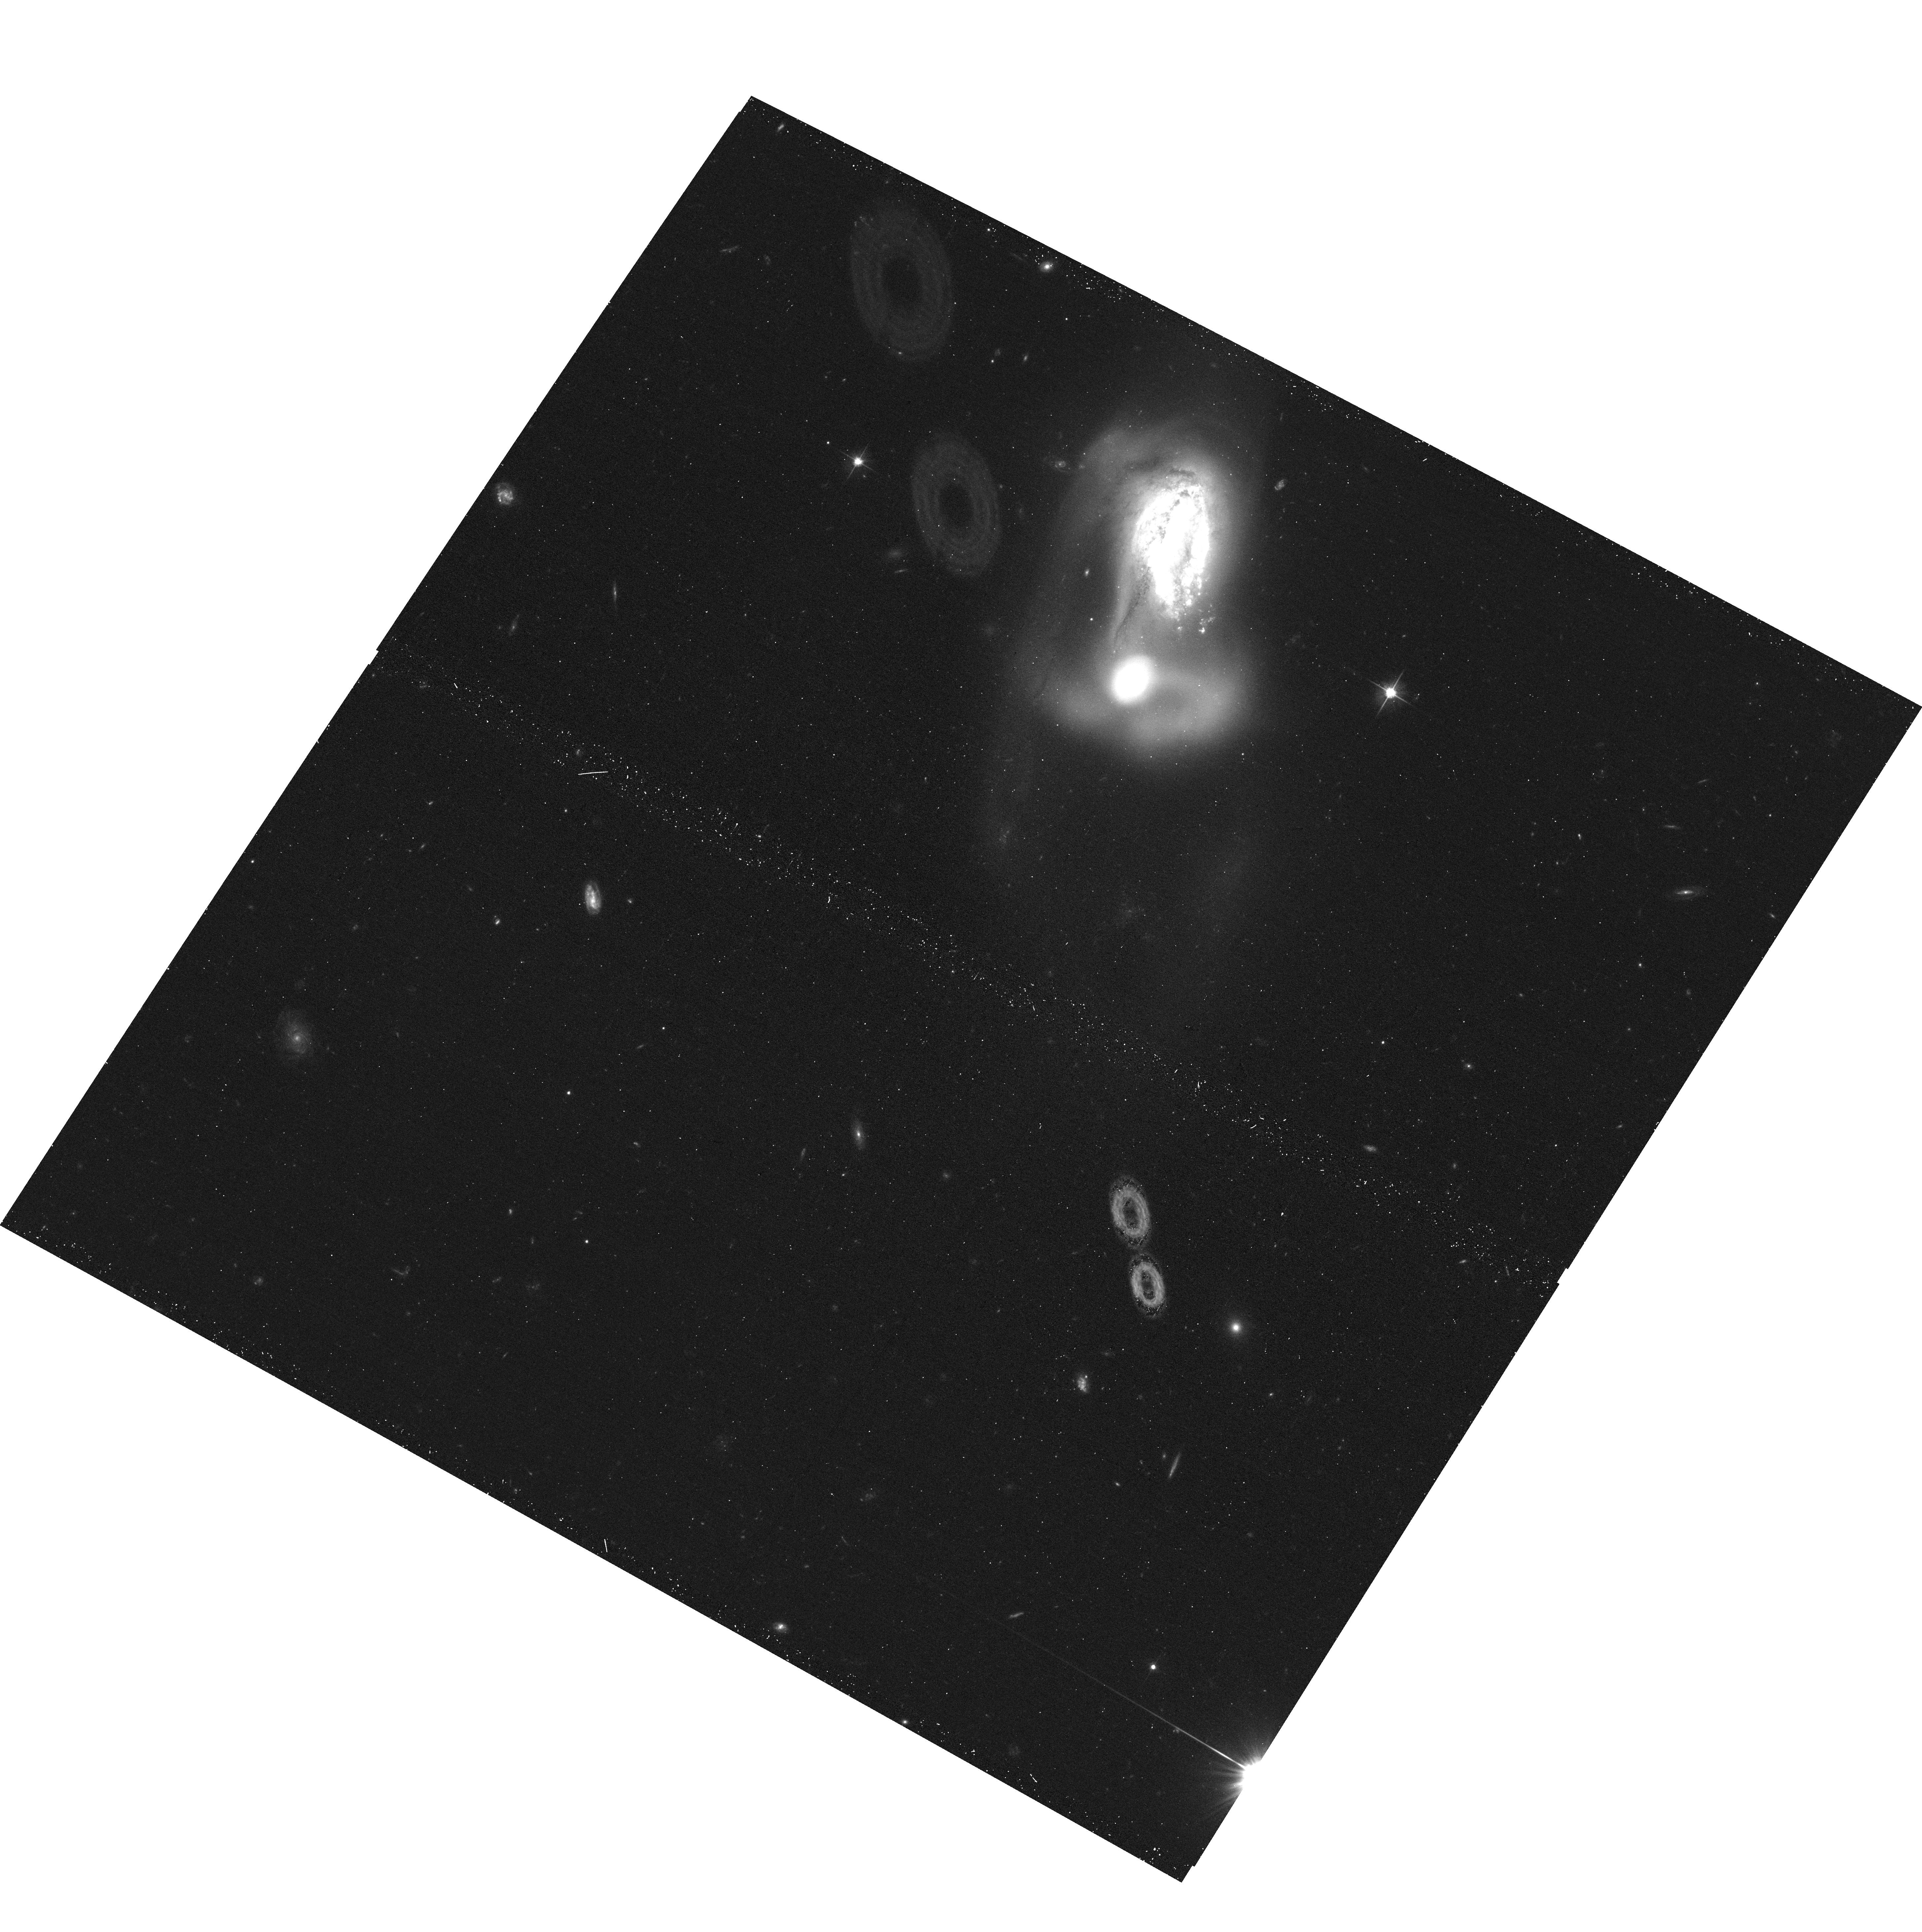
Target: ARP-MADORE0223-403. Instrument: ACS/WFC. Filter: F606W. Exposure: 13 min. Observation ID: hst_15446_2t_acs_wfc_f606w_jdrz2t

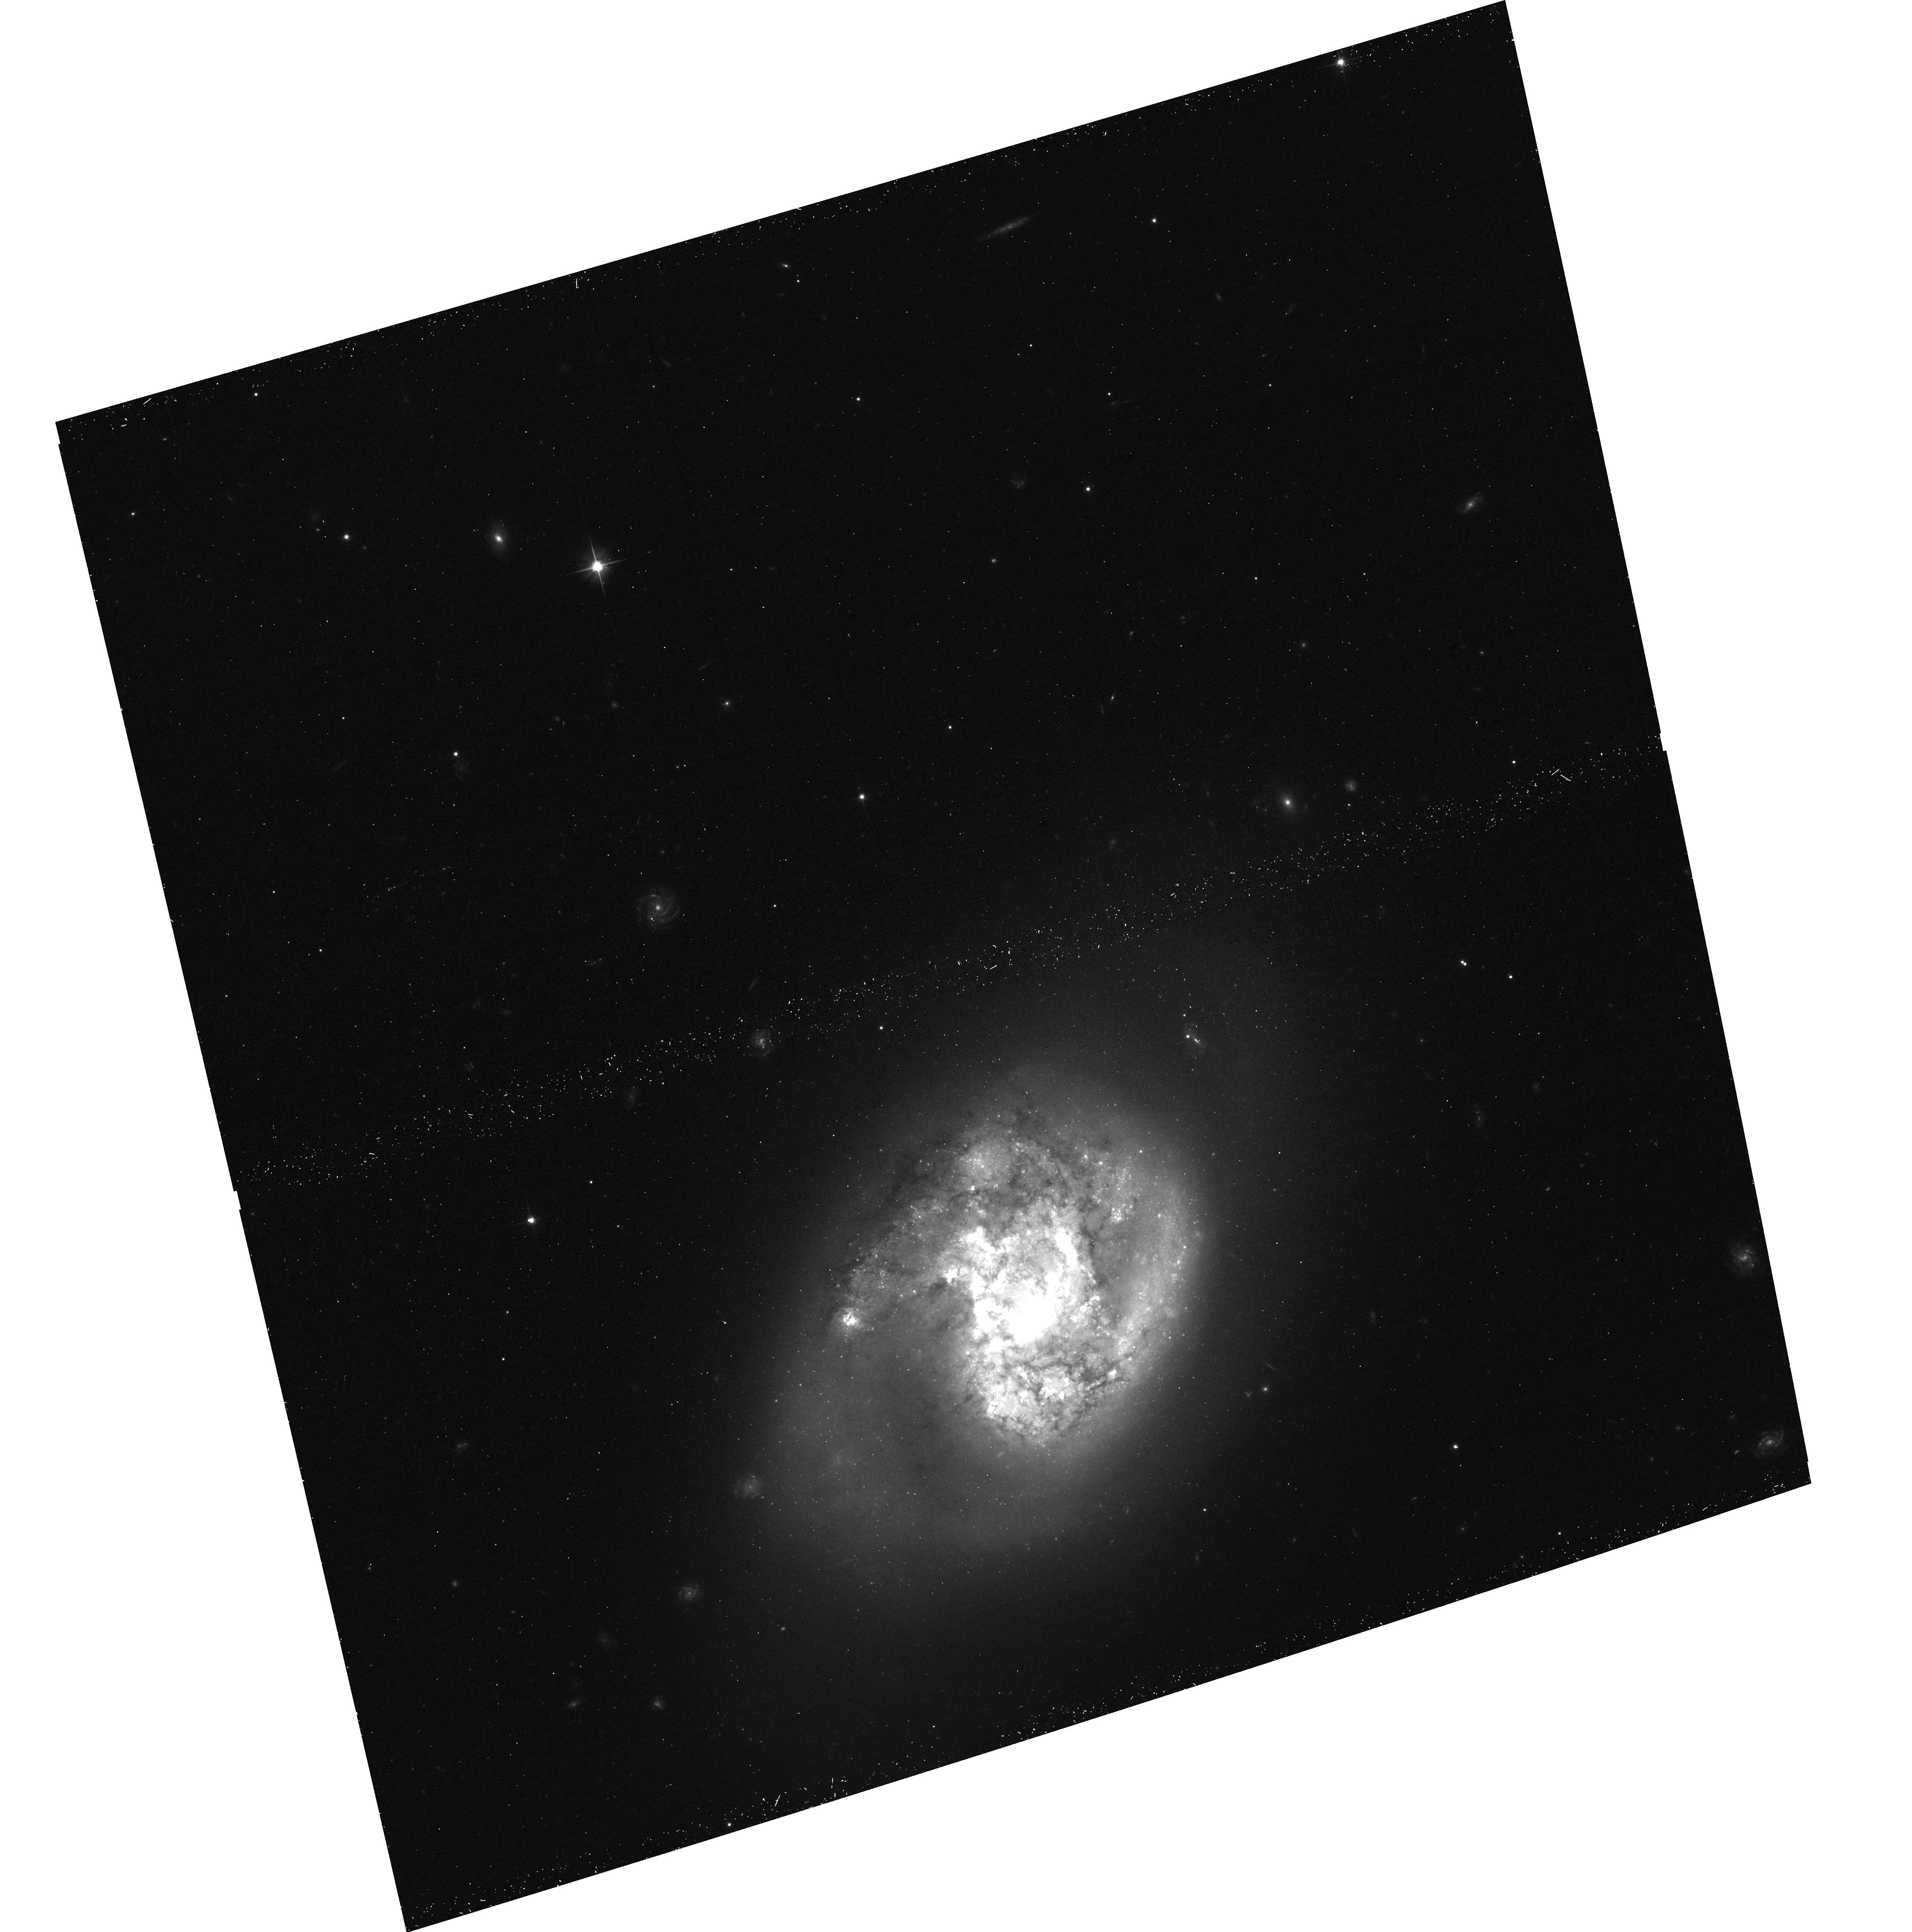
Target: ARP49. Instrument: ACS/WFC. Filter: F606W. Exposure: 13 min. Observation ID: hst_15446_0o_acs_wfc_f606w_jdrz0o

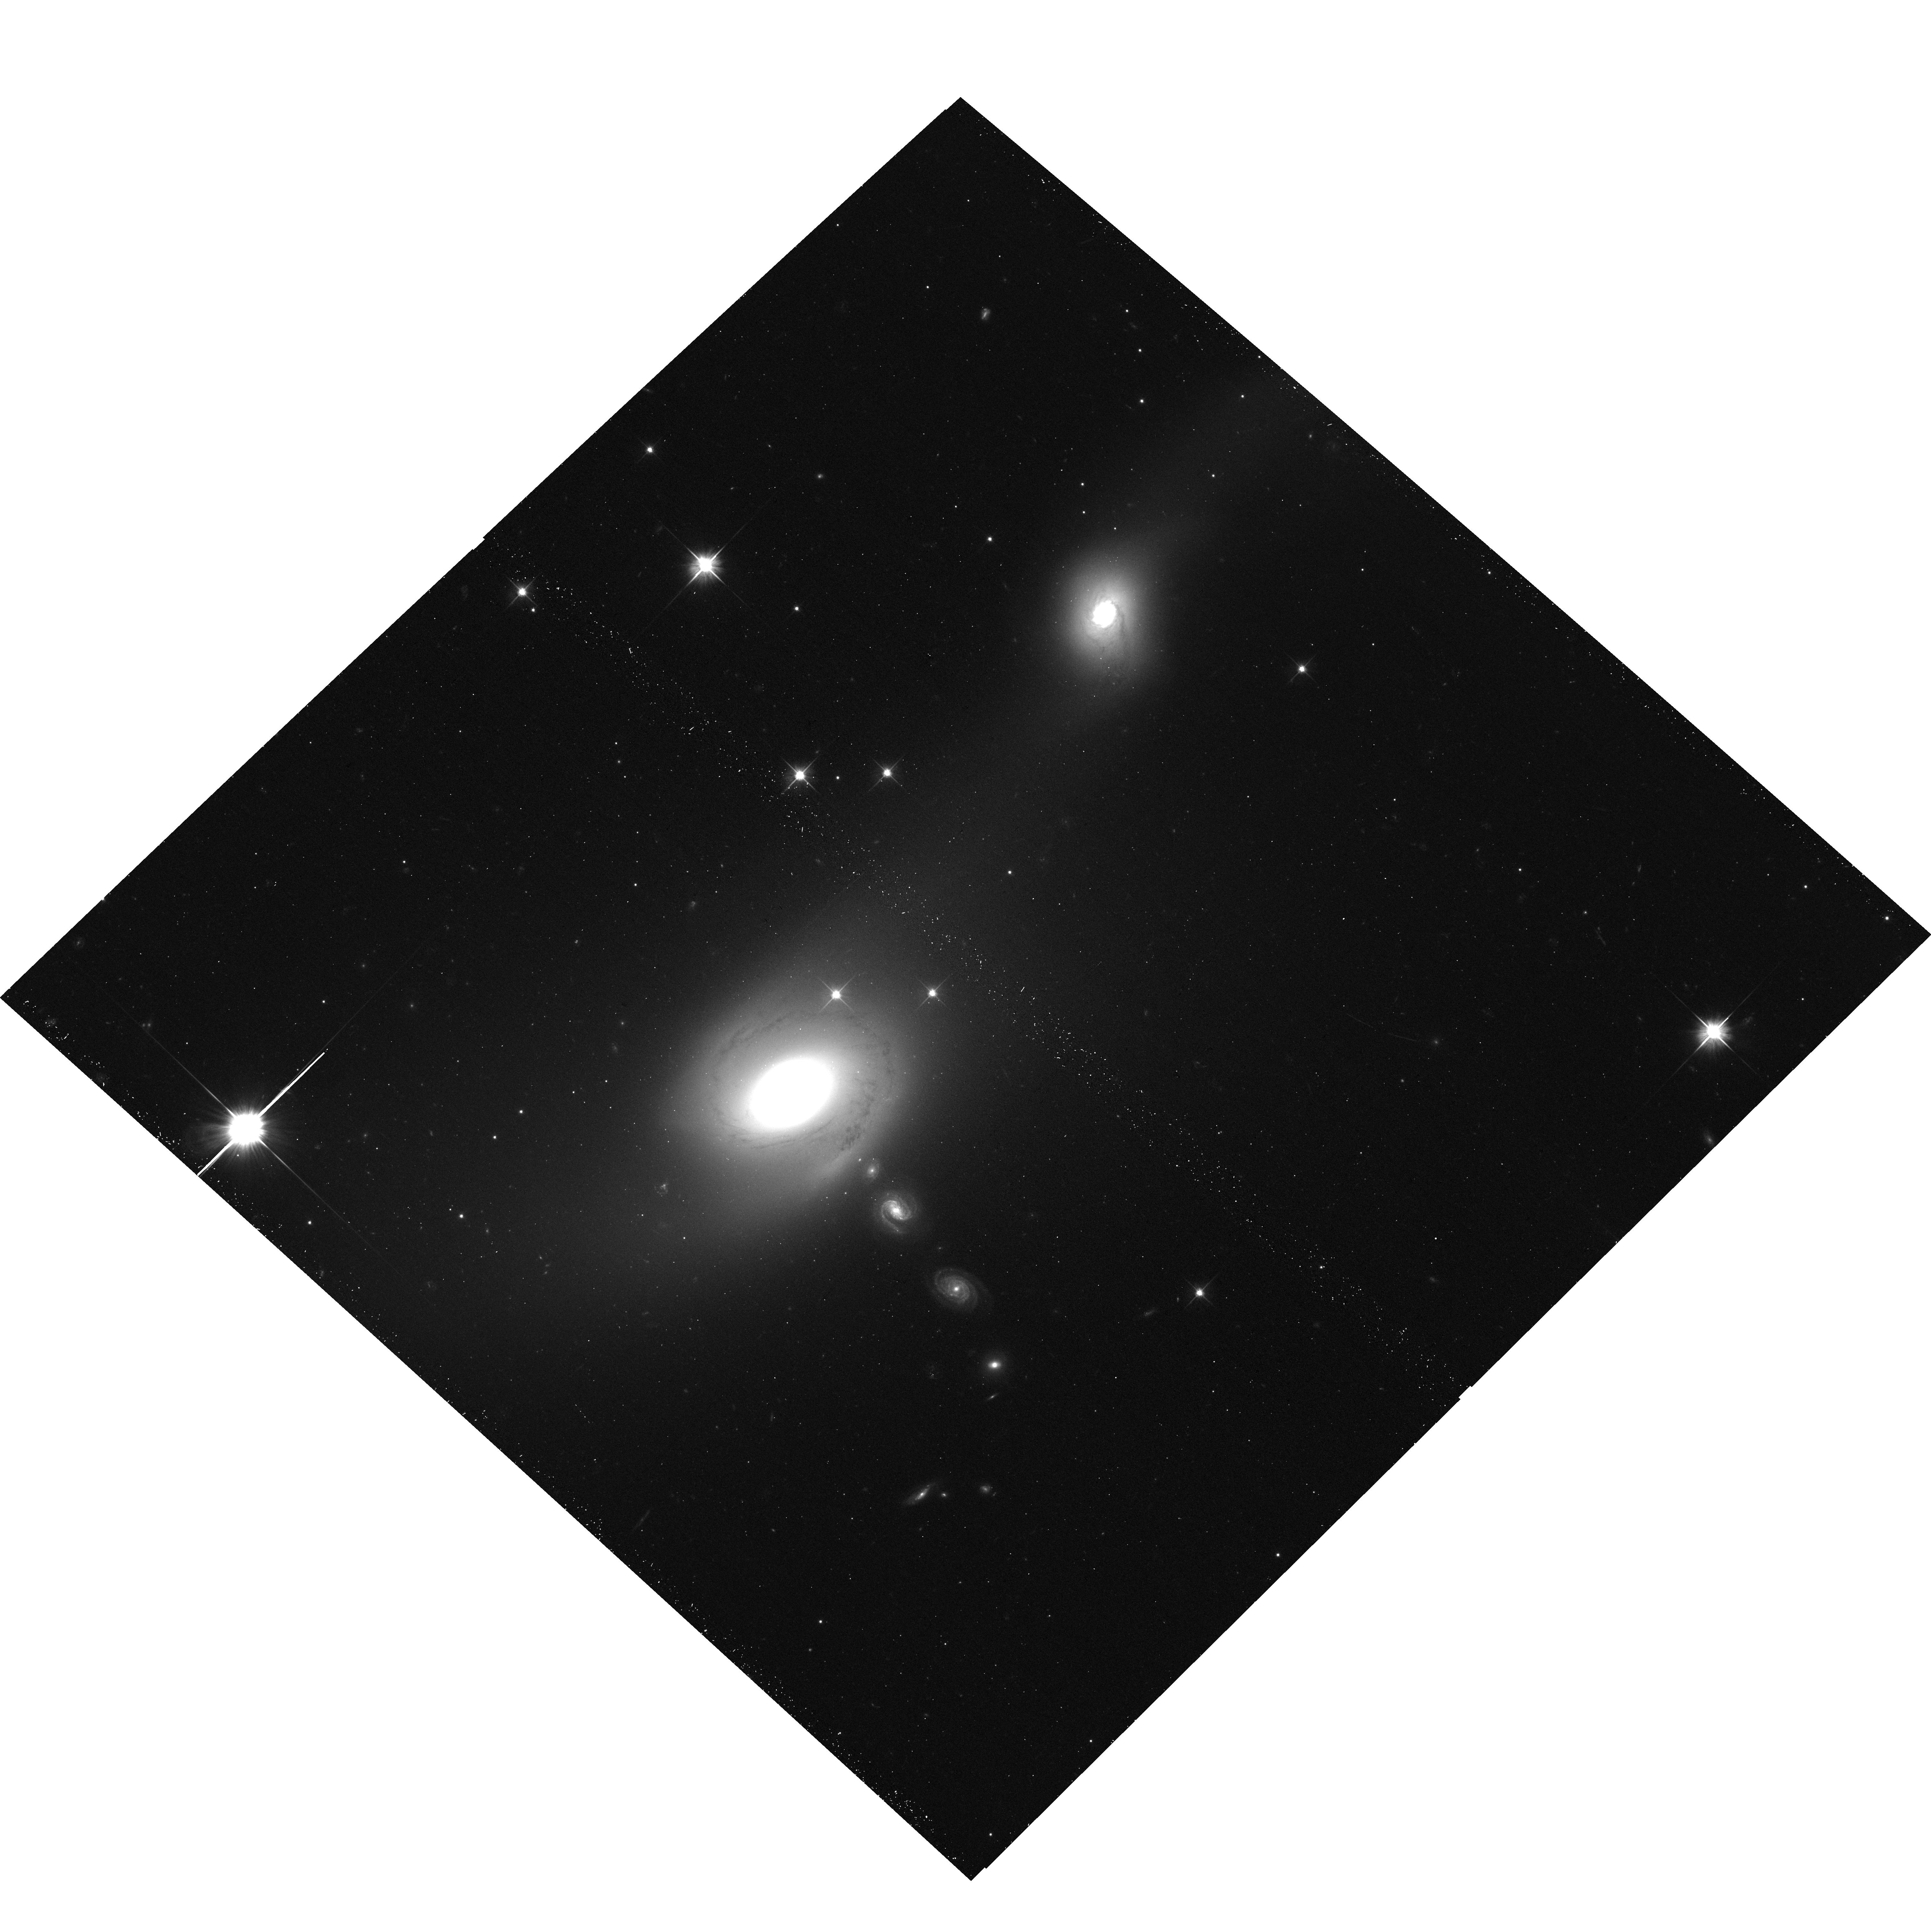
Target: ARP-MADORE2105-332. Instrument: ACS/WFC. Filter: F606W. Exposure: 13 min. Observation ID: hst_15446_8c_acs_wfc_f606w_jdrz8c

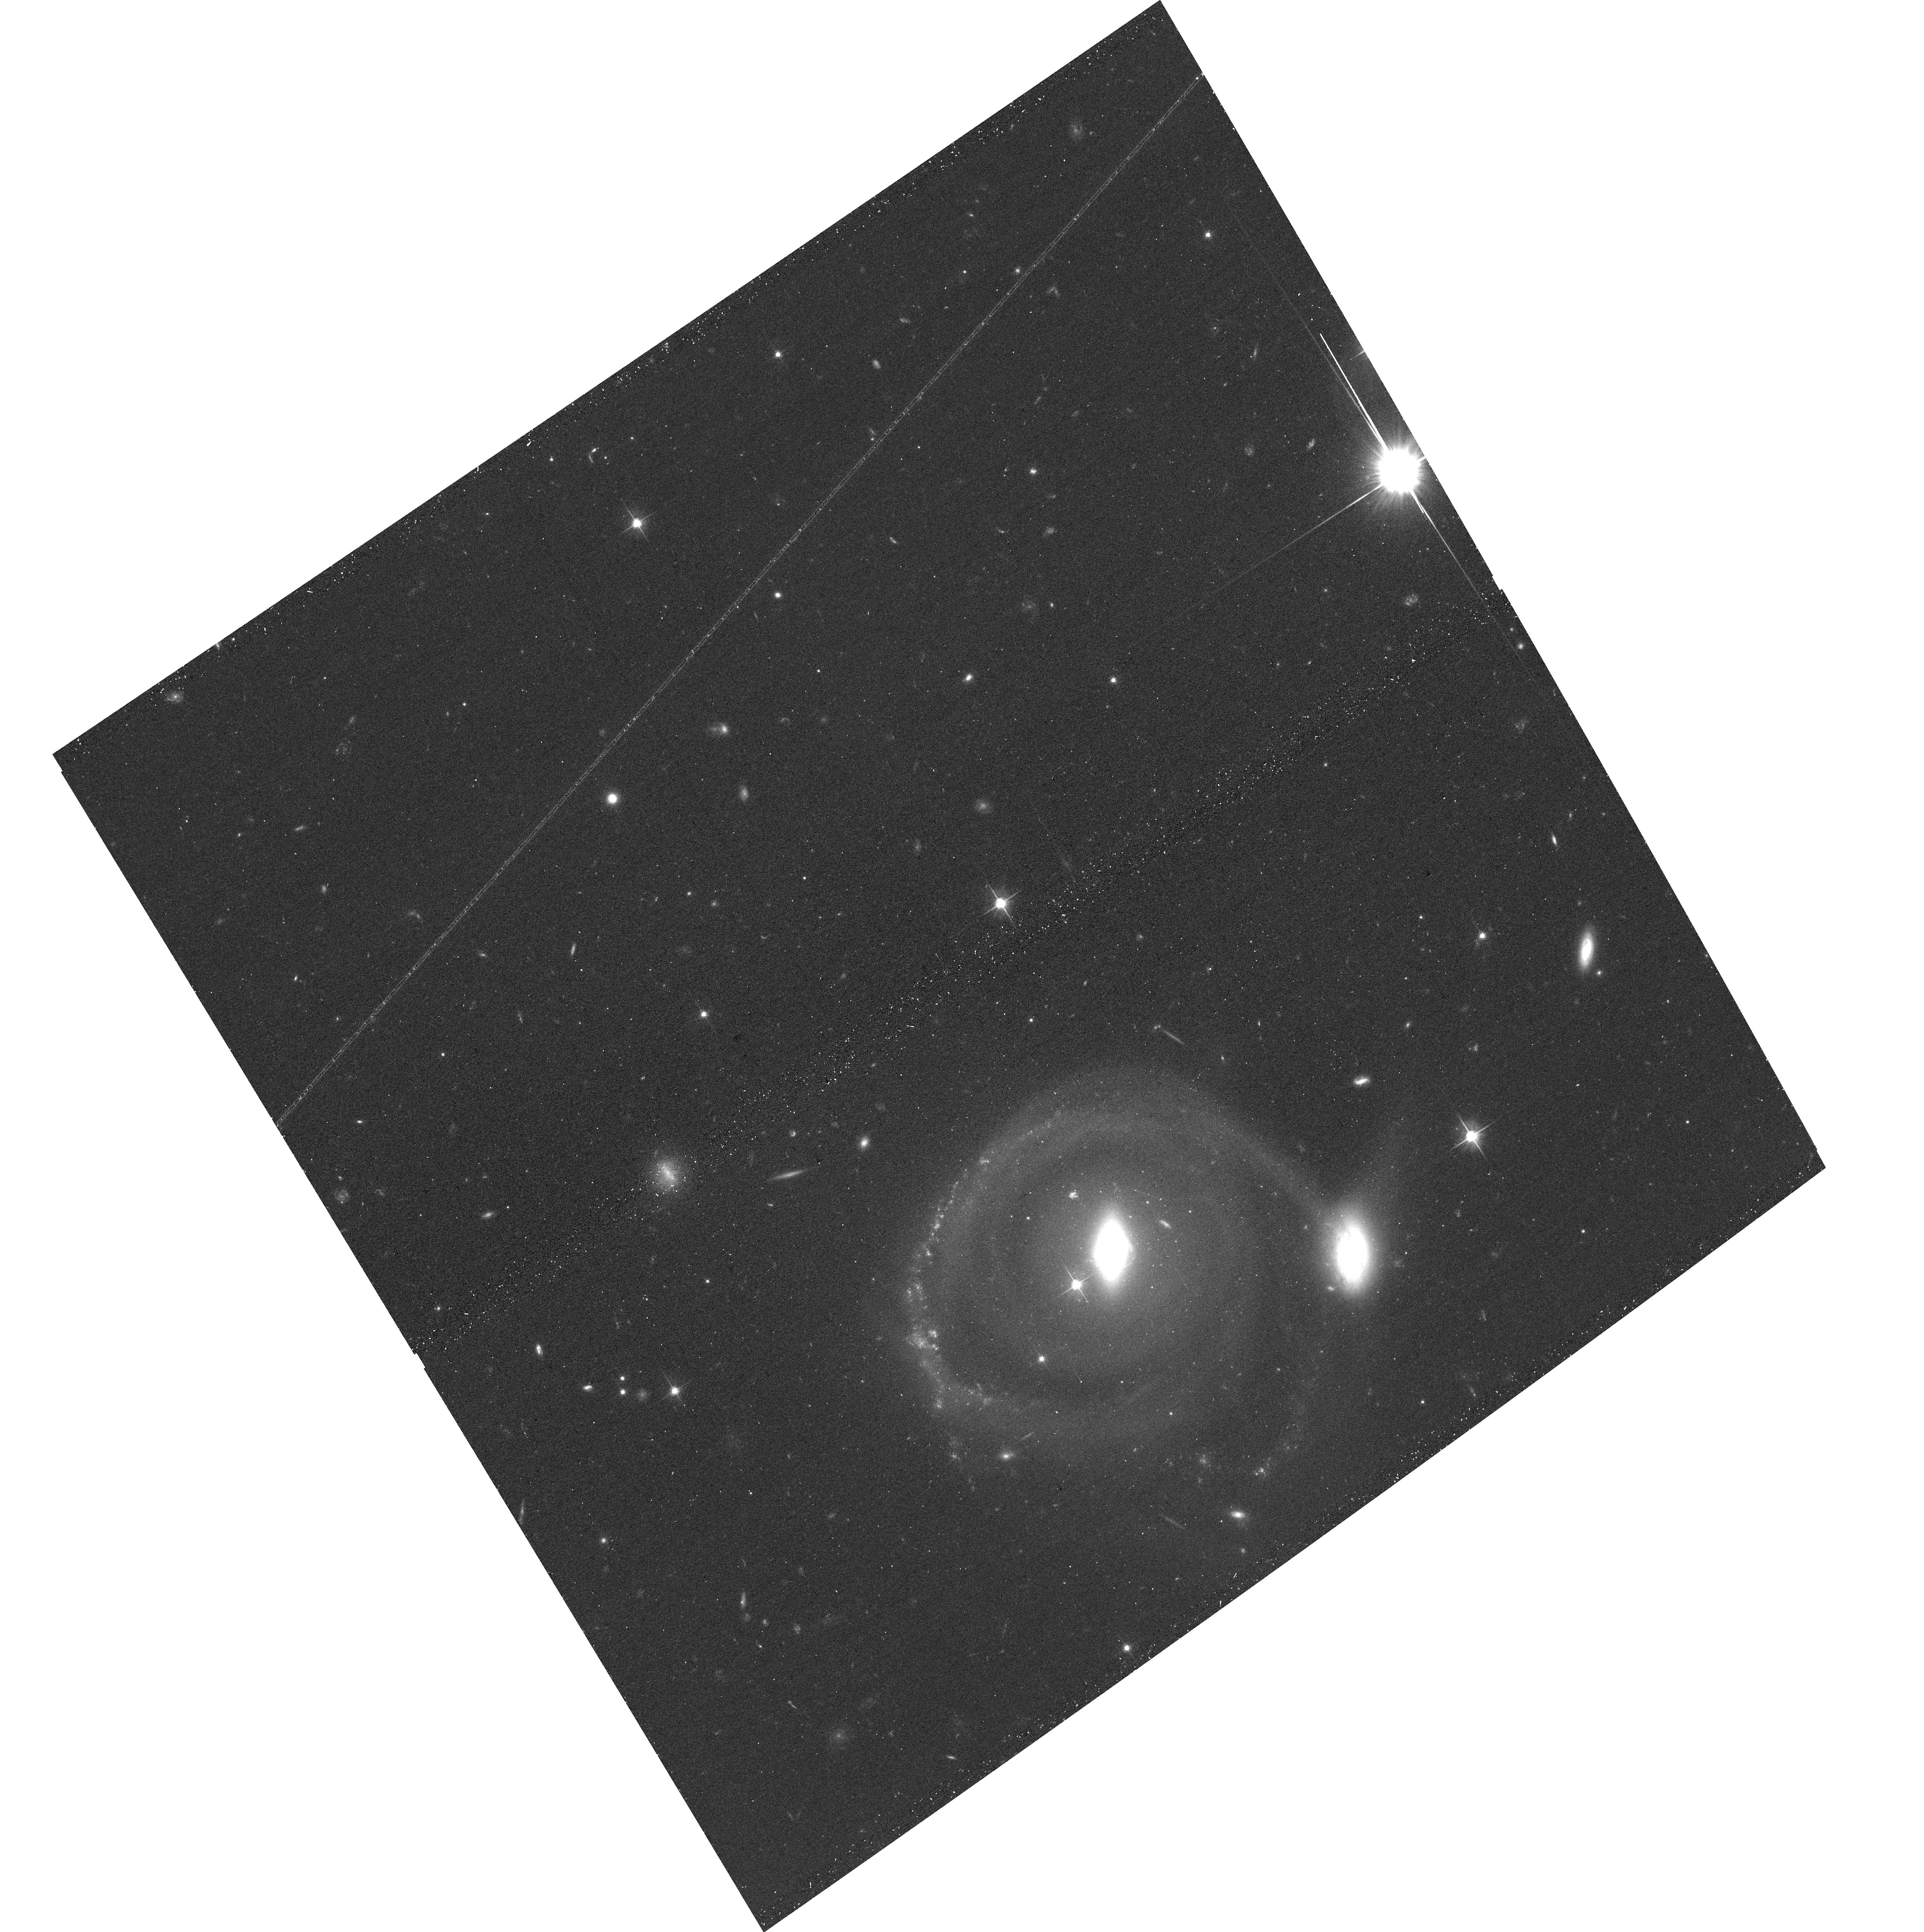
Target: ARP-MADORE2230-481. Instrument: ACS/WFC. Filter: F606W. Exposure: 13 min. Observation ID: hst_15446_9d_acs_wfc_f606w_jdrz9d

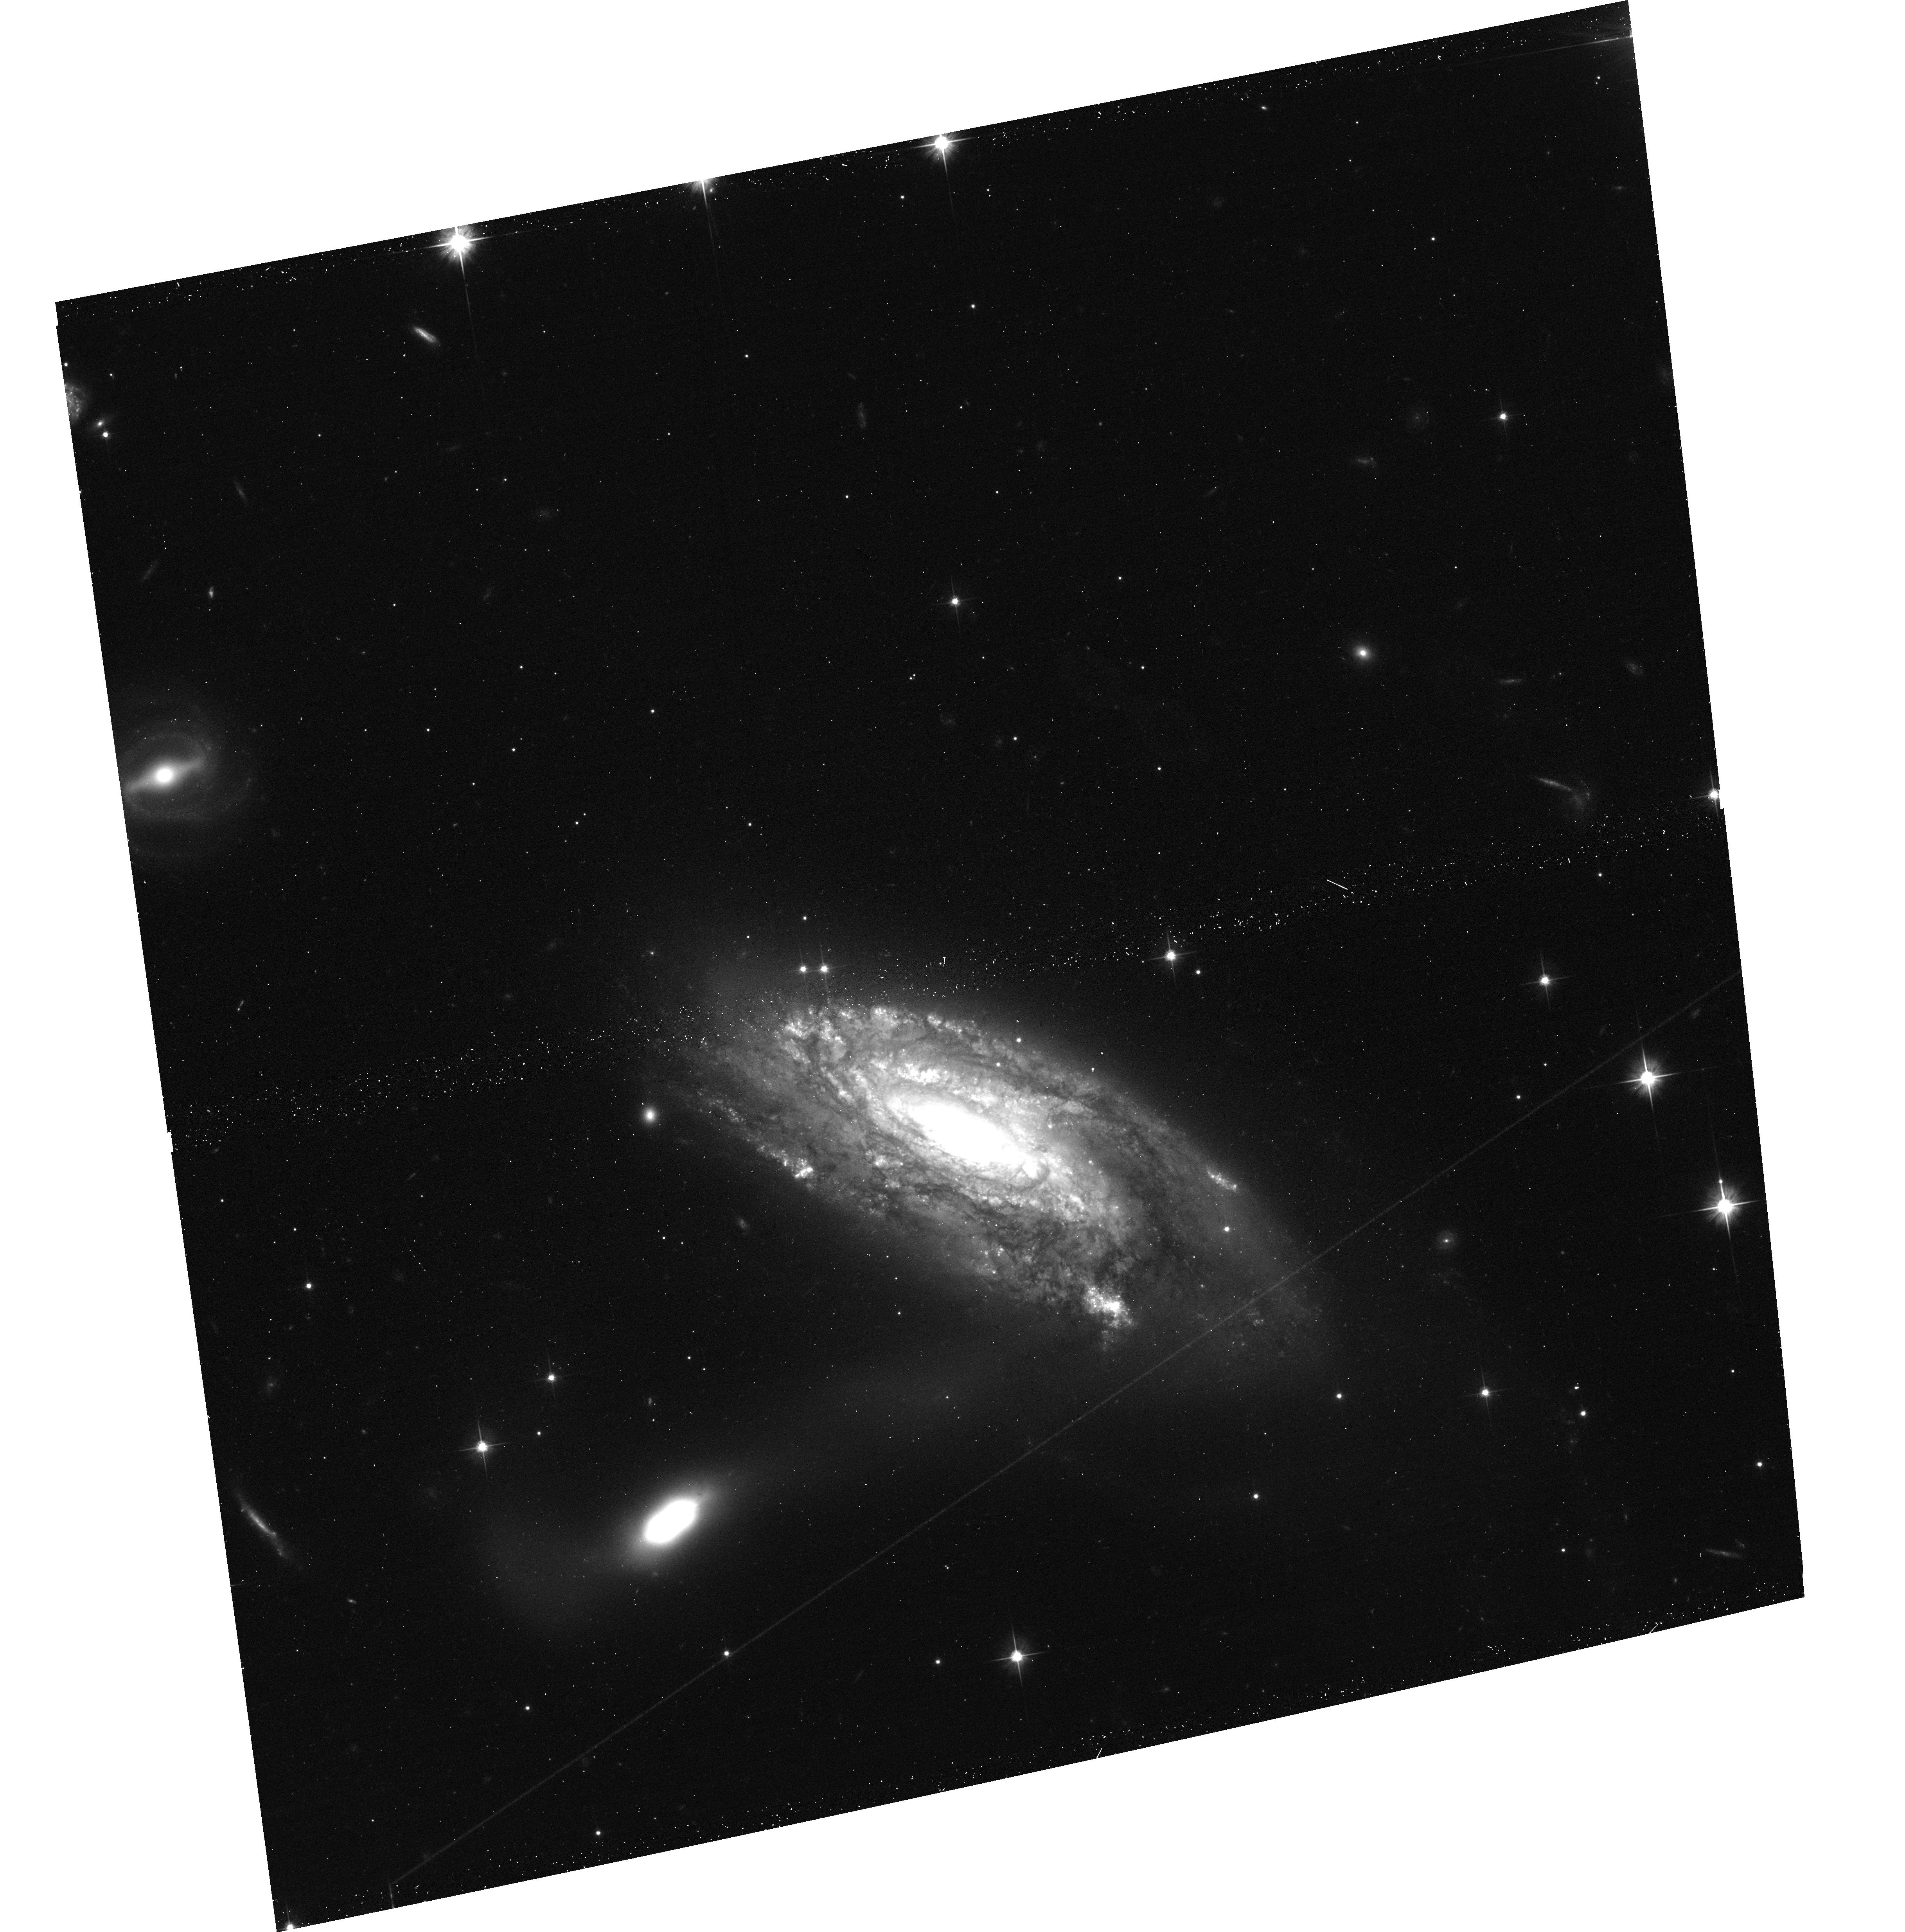
Target: ARP-MADORE0728-664. Instrument: ACS/WFC. Filter: F606W. Exposure: 13 min. Observation ID: hst_15446_5d_acs_wfc_f606w_jdrz5d

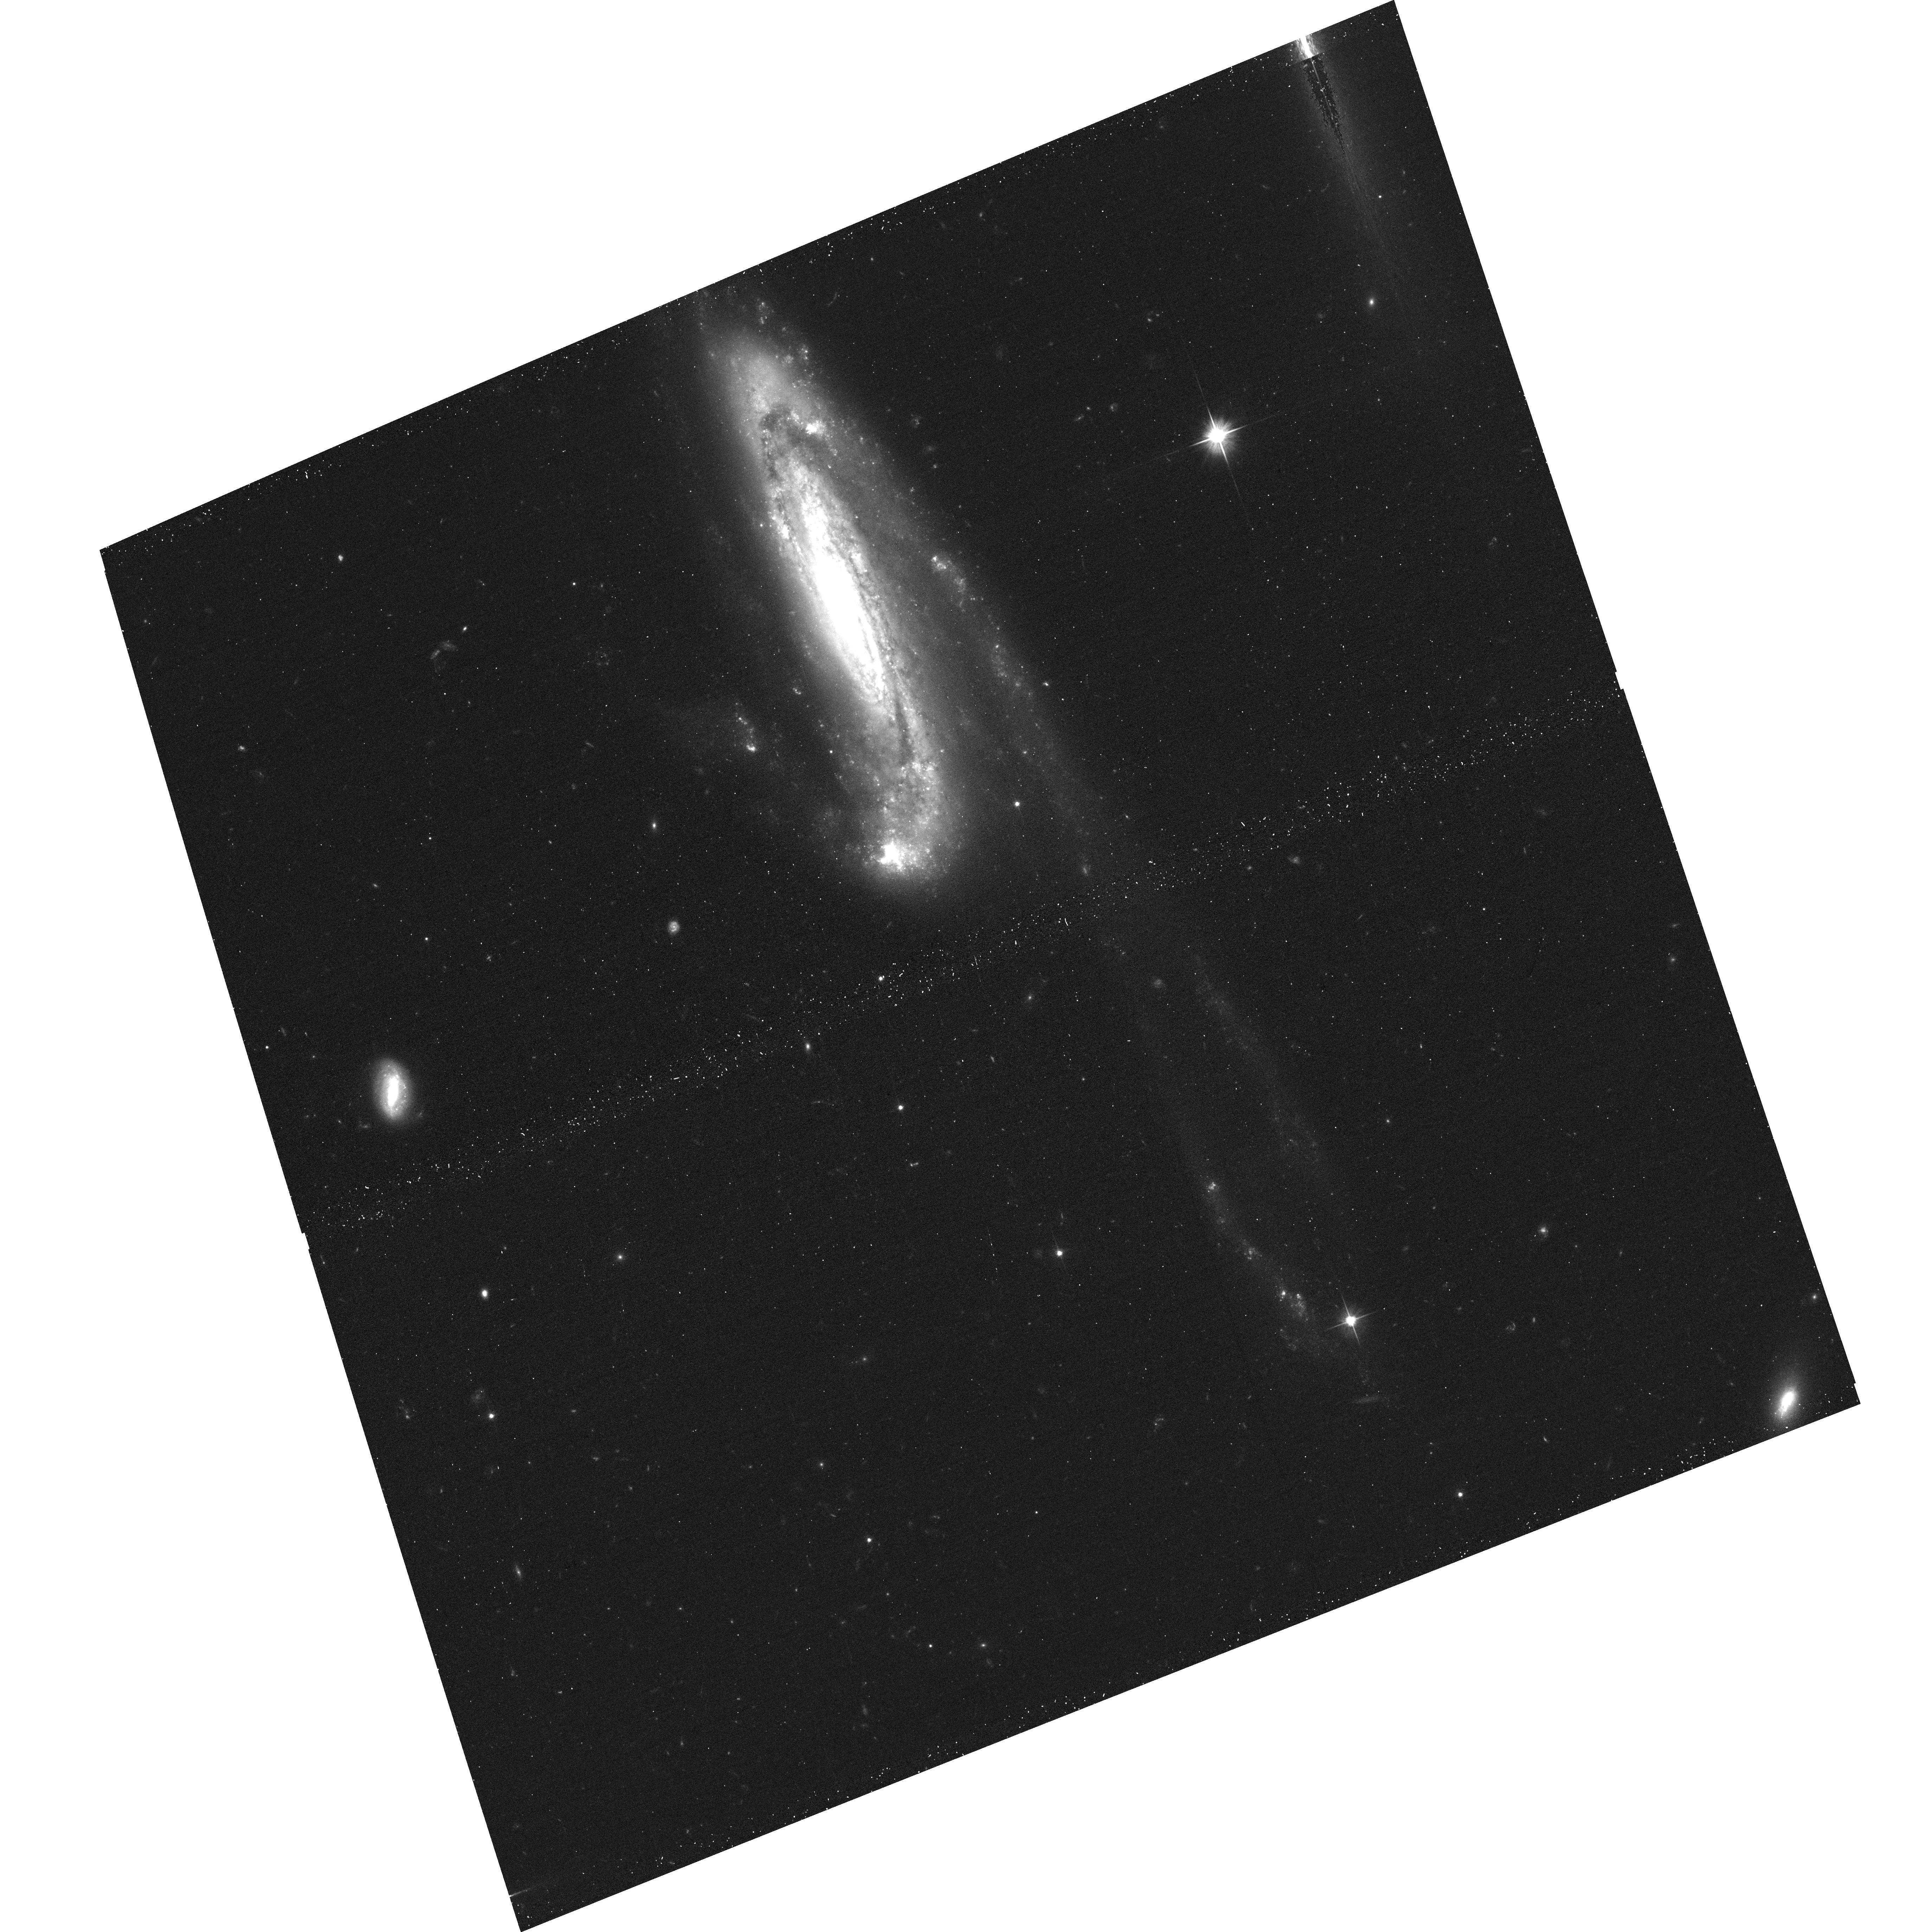
Target: ARP-MADORE0154-441. Instrument: ACS/WFC. Filter: F606W. Exposure: 13 min. Observation ID: hst_15446_2n_acs_wfc_f606w_jdrz2n

Establishing HSTs Low Redshift Archive of Interacting Systems (PI: Dalcanton, Julianne)

This gap proposal aims to populate the archive with HST imaging of previously unobserved galaxies from the Arp and Arp & Mador atlases, to establish a much larger database from which to draw promising candidates for JWST, ALMA, and HST UV initiative studies. In addition to their obvious utility for scientific study, systems from the Arp atlases make ideal targets for a gap proposal for a number of reasons: (1) targets are distributed throughout the sky, with the exception of low Galactic latitude; (2) the galaxies are bright and only require modest exposure times; (3) all of the galaxies are vetted as being "interesting", simply due to their inclusion in the atlases in the first place; (4) the public outreach value of any of the images is likely to be extremely high. They also will provide an excellent complement to the existing "gap" observations from GO-14840's observations of NGC galaxies, which is dominated by more typical galaxies. Observations consist to 2 dithered ACS exposures, primarily in F606W. In cases where there was existing but partial coverage in F606W or F555W, we use F475W to provide color information in the area of overlap.